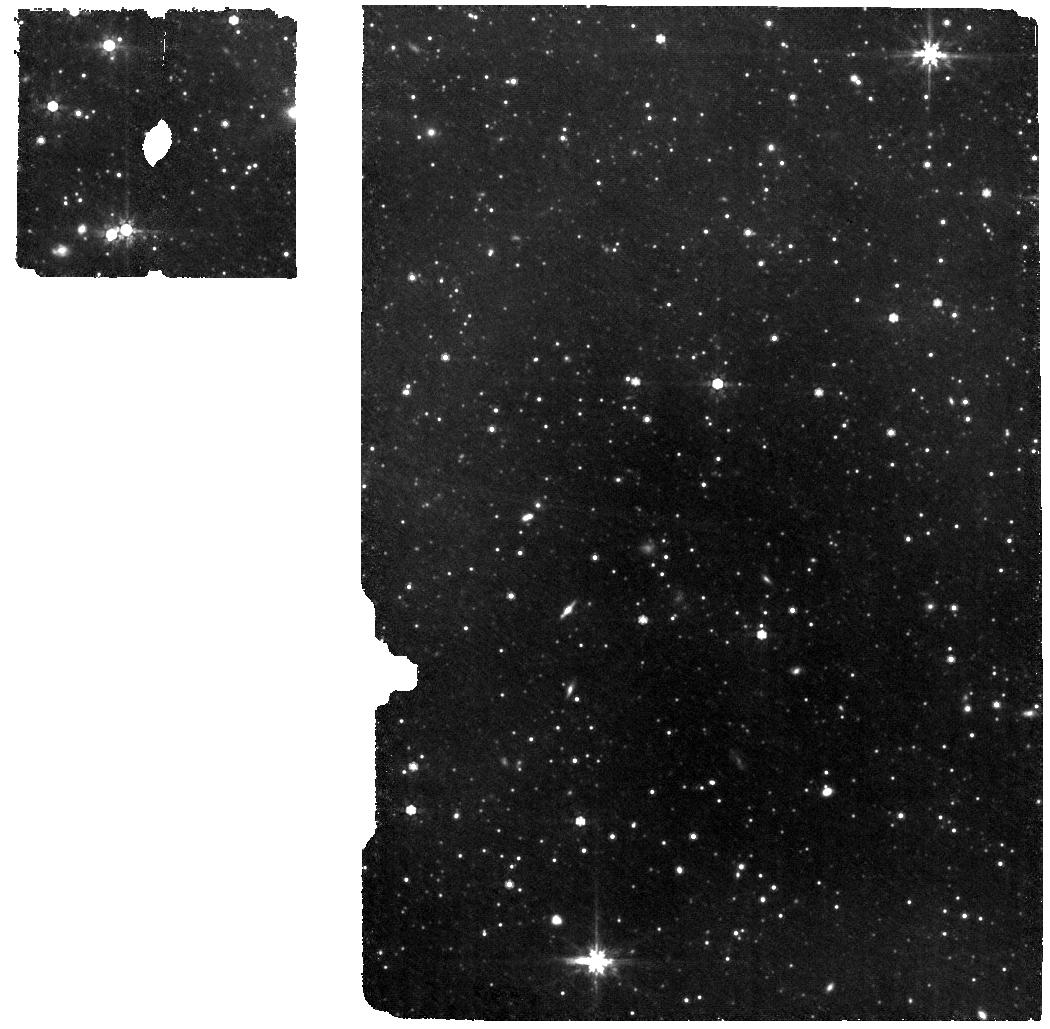
Target: LRN2025abao
Instrument: MIRI
Filter: F770W
Exposure: 56 min
Observation ID: jw12487-o003_t001_miri_f770w

CEE it happen: Common-Envelope Evolution in action with early JWST observations of a stellar merger in M31 (PI: Karambelkar, Viraj)

Common-envelope evolution (CEE) is a crucial, but poorly understood phase in the lives of binary stars, that plays an important role in the formation pathways of double compact object gravitational wave sources. Luminous Red Novae are a class of transient eruptions originating in stellar mergers following CEE, and offer rare probes of this process. A remarkable new LRN - AT2025abao - has just erupted in M31 in late October 2025. Uniquely, this source was discovered and extensively observed in its pre-merger phase, making it the first ever LRN to be captured during the 'dynamical inspiral phase' of CEE. As such, AT2025abao offers an unprecedented probe of CEE, and will likely be a cornerstone for future CEE studies. In this proposal, we request JWST MIRI MRS spectroscopy and imaging observations to capture the immediate aftermath of AT2025abao's merger, with a goal to robustly constrain the mass of surviving pre-merger dust ejected during its inspiral phase. Our observations will provide the first constraints on dynamical mass loss processes during CEE, mass of the secondary star in the binary system, test theoretical predictions about dust-formation around CEE systems, and provide the most complete view of this elusive process to date. They will also deliver the earliest IR SED post-merger; together with the rich precursor data obtained just before merger, this will constitute the best dataset for a CE transient. We estimate that the pre-merger dust around this source is expected to be intact, however, it will soon be destroyed as the new ejecta collide with it, by February 2026. We therefore request a ToO observation with JWST before this window closes.